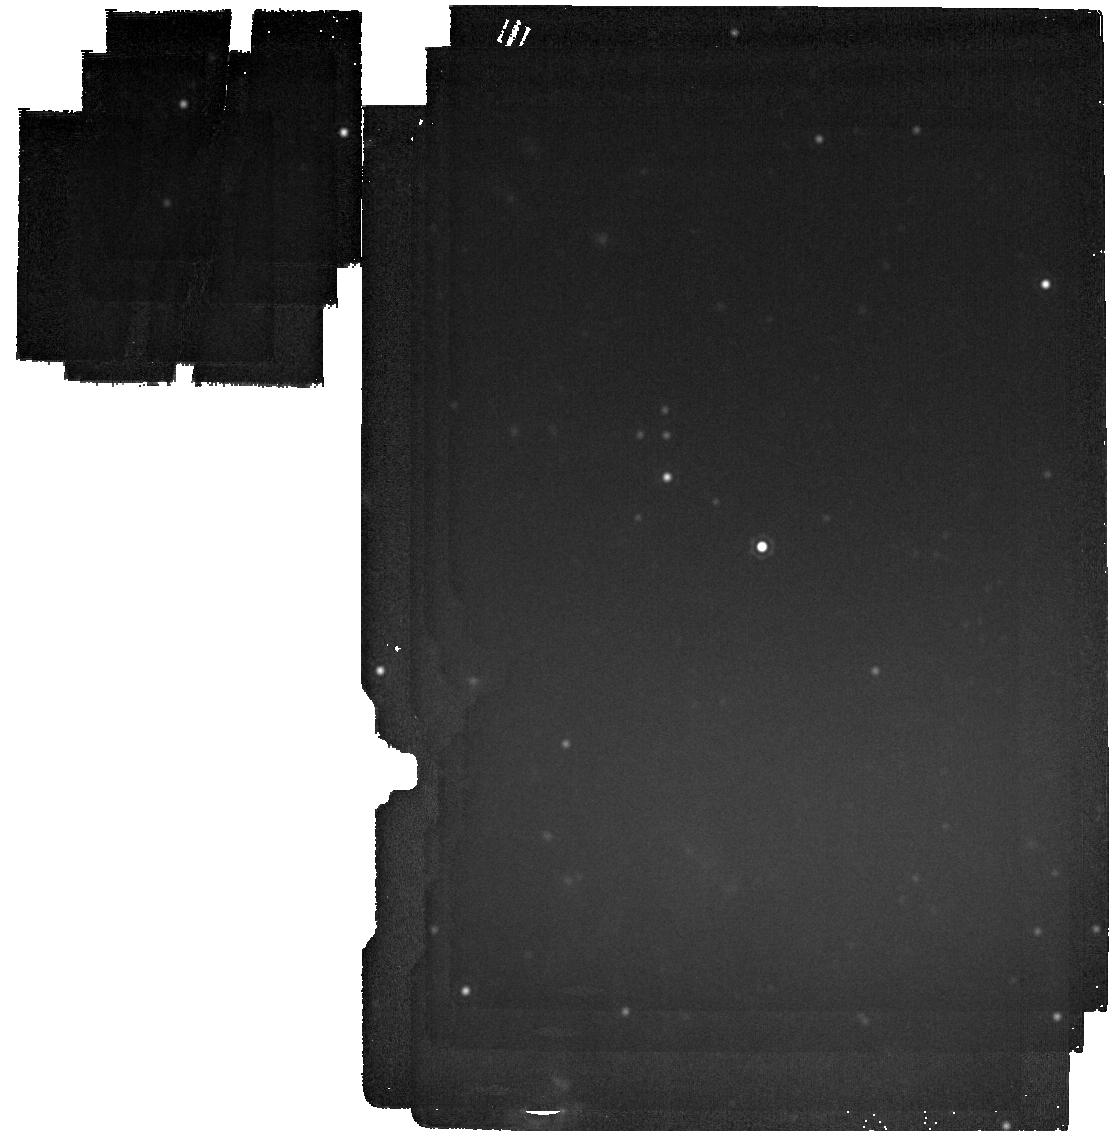
Target: M31-2014-DS1. Instrument: MIRI. Filter: F2100W. Exposure: 2 min. Observation ID: jw06809-o002_t001_miri_f2100w

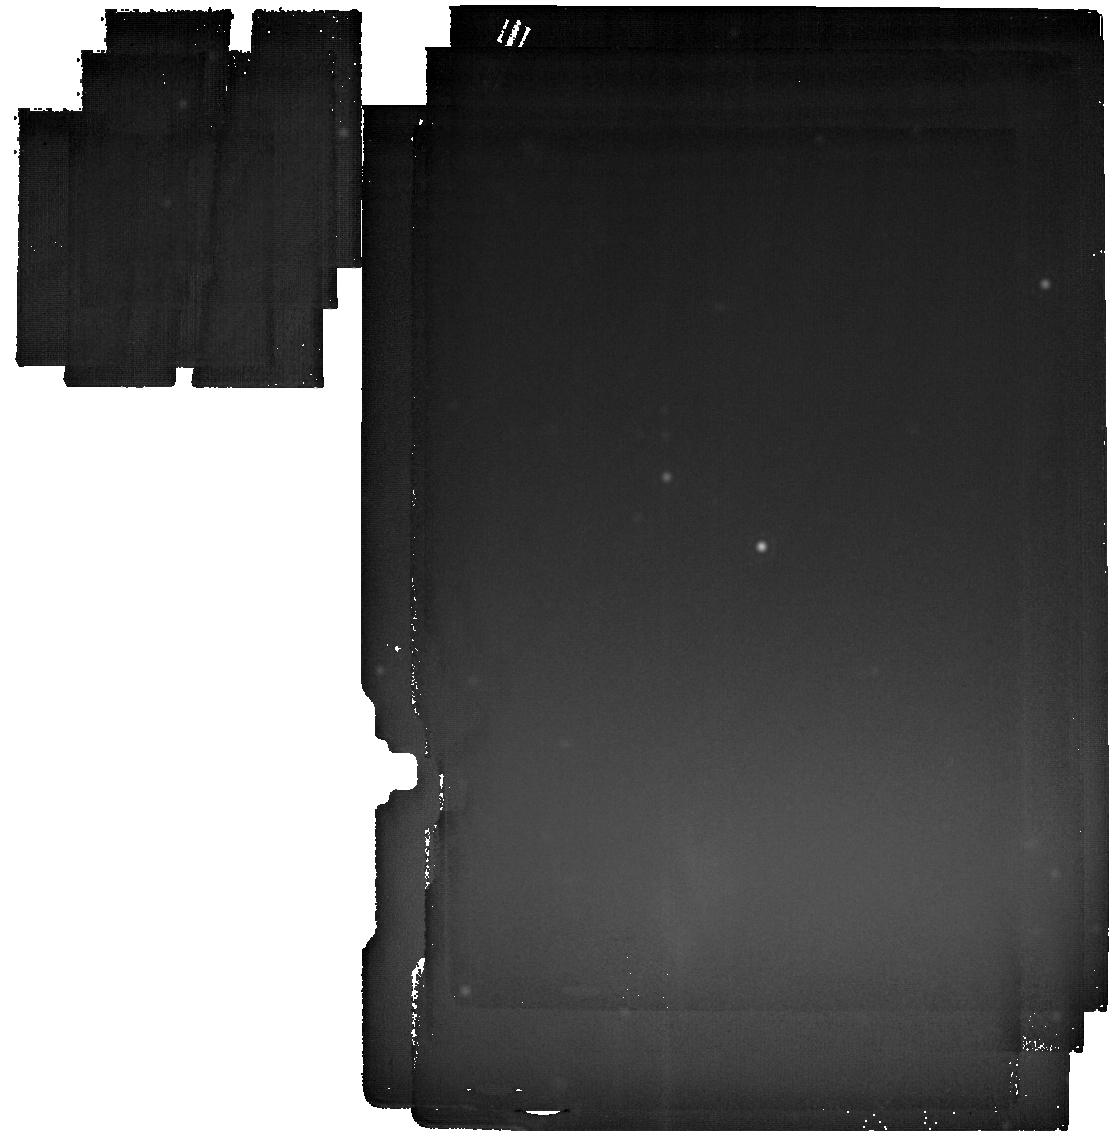
Target: M31-2014-DS1. Instrument: MIRI. Filter: F2550W. Exposure: 23 min. Observation ID: jw06809-o002_t001_miri_f2550w

Observing the birth of a black hole in M31 (PI: De, Kishalay)

Stellar mass black holes (BHs) form a corner stone of astrophysics; yet there remains no observational consensus on how they form. The majority are believed to form from the collapse of massive stellar cores that fail to explode as a supernova, and instead implode into a BH. However, identifying individual disappearing stars at extragalactic distances remains a daunting task. Using archival data from the NEOWISE survey, we have identified a faint mid-infrared (MIR) brightening of a massive supergiant in the Andromeda galaxy, which subsequently has faded dramatically in optical and bolometric luminosity. Modeling the exquisitely rich archival dataset, we identify a failed supernova as the most likely explanation. Here, we propose JWST DDT observations in support of a once-in-a-lifetime opportunity to study a failed SN in the nearest Milky Way-like galaxy, that will i) reveal the luminosity of the surviving remnant, thereby confirming a terminal event caused by the collapse of the core, ii) measure the energy and mass ejected by the neutrino shock and iii) constrain the growth of the putative BH via direct detection of the fallback material. Capitalizing on recent ground-based observations that confirmed the disappearance, timely observations in Cycle 3 are necessary to catch the fading remnant dominated by IR emission, as it is expected to decay as a power-law in time (optimistically; it may be fainter if the accretion becomes radiatively inefficient approaching 10% of Eddington luminosity). These observations will set the benchmark for future follow-up for many decades, with the potential to become a foundation of our understanding of stellar mass black hole formation.